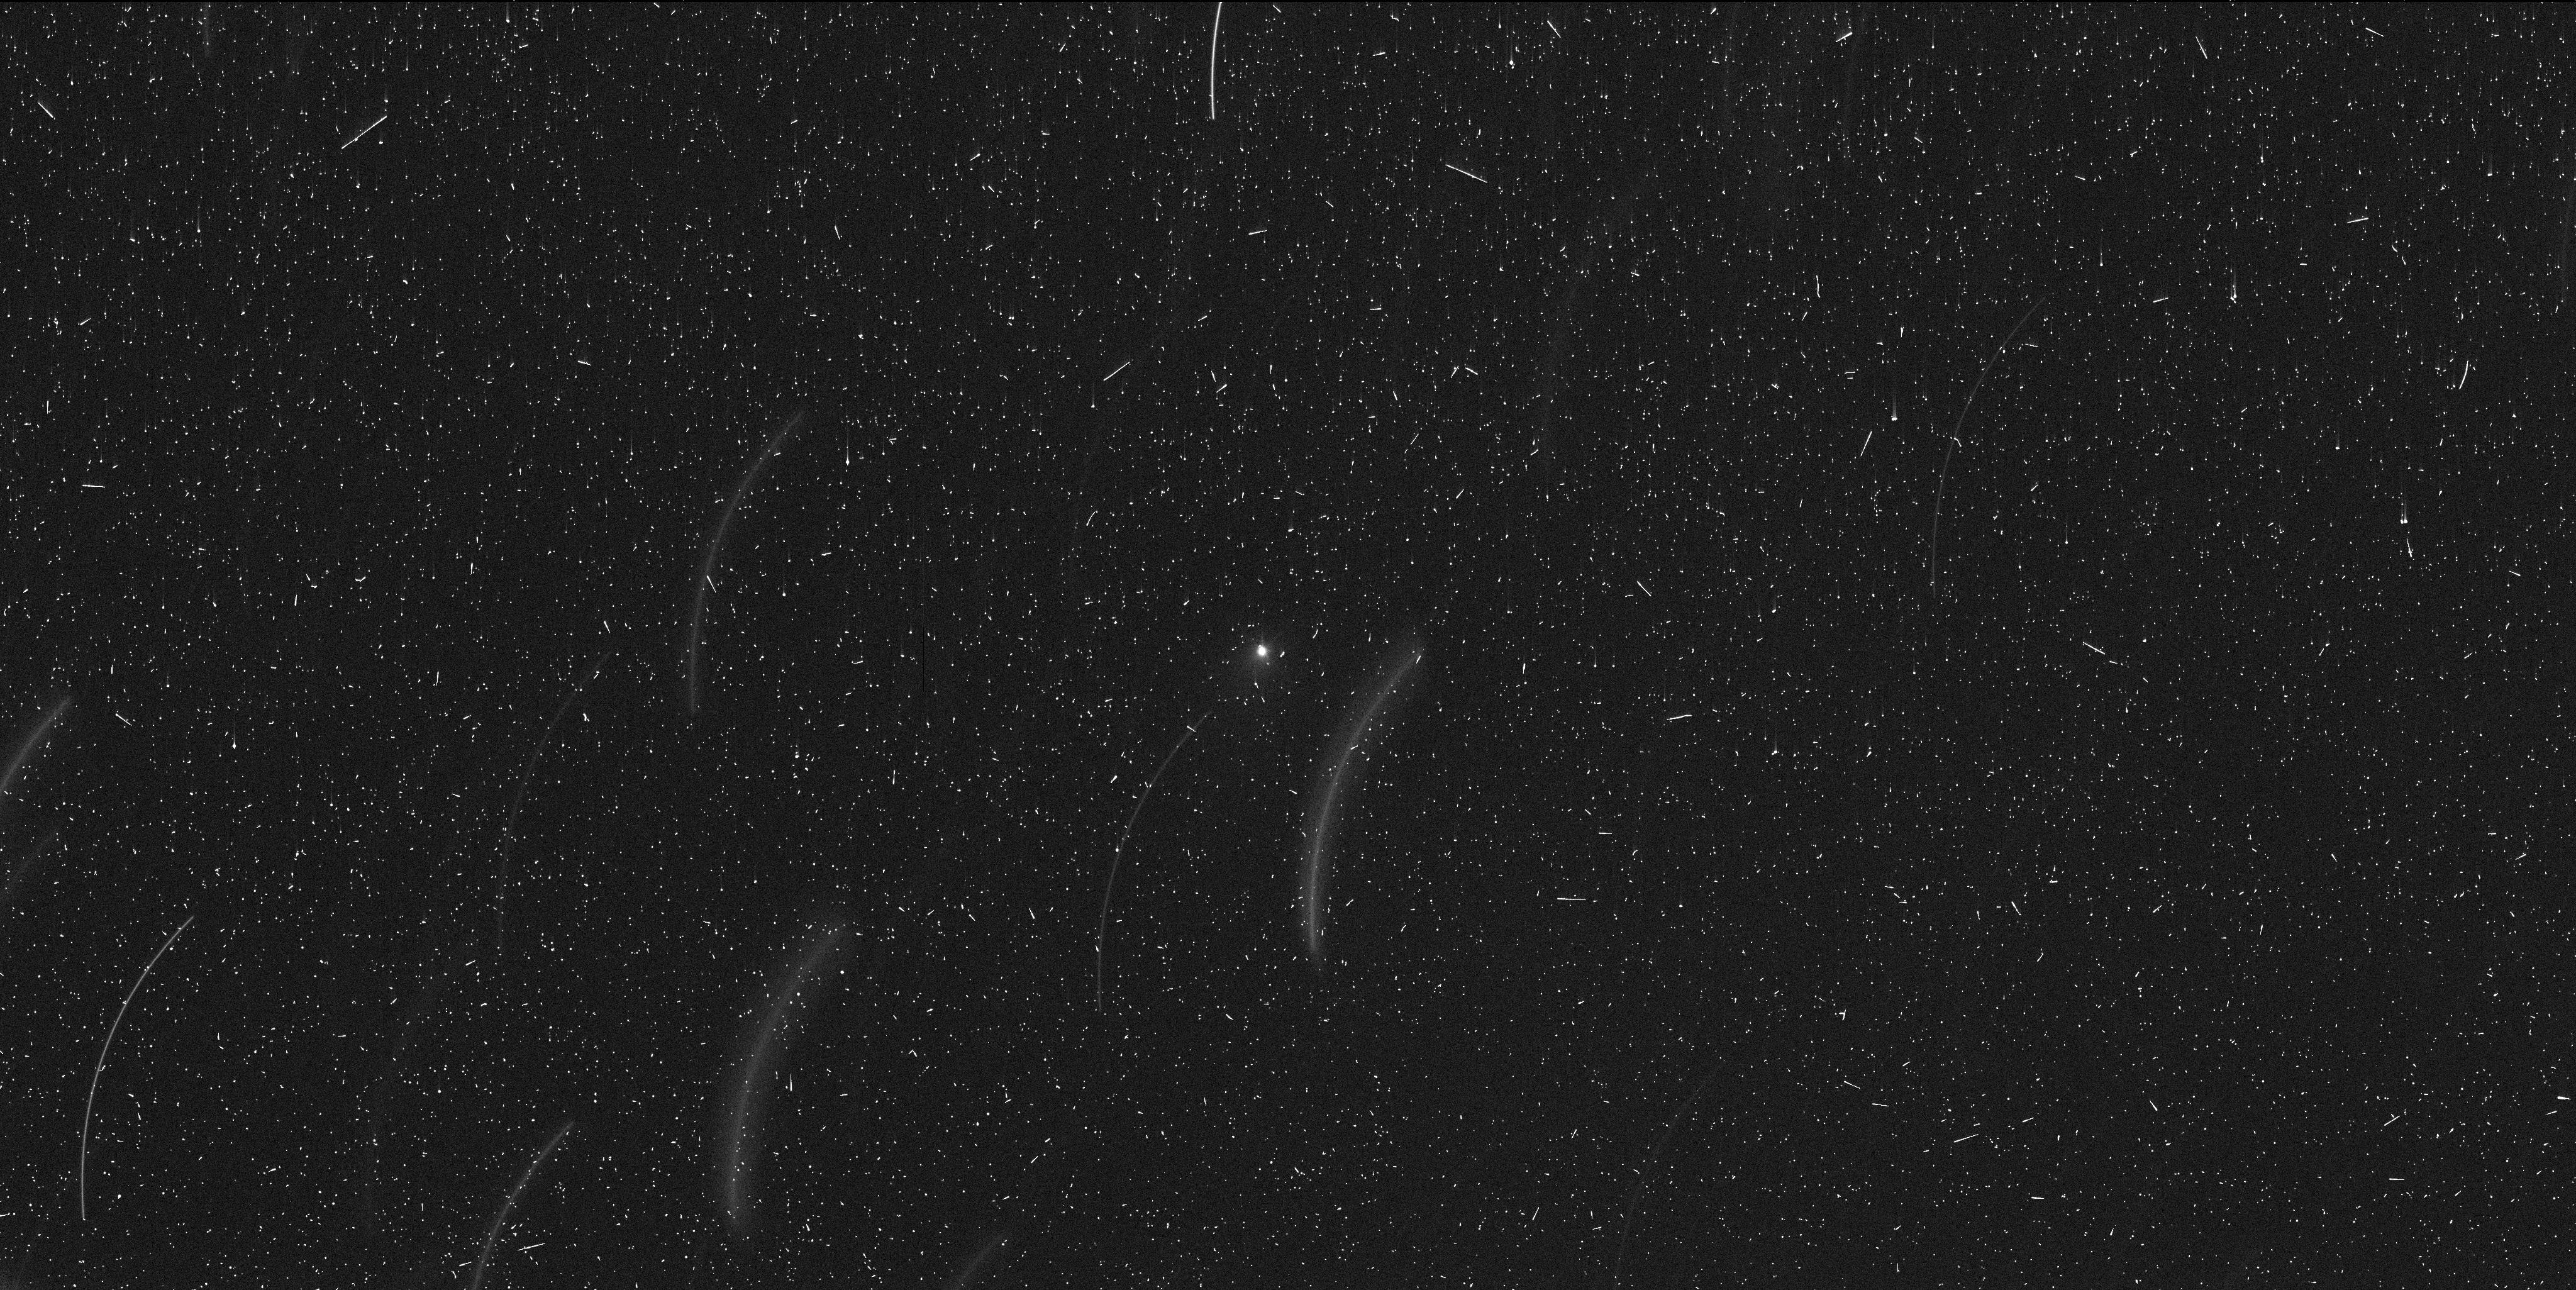
Target: 289P-20200129
Instrument: WFC3/UVIS
Filter: F350LP
Exposure: 13 min
Observation ID: ie1q16qwq

Rising from Ashes or Dying Flash? 289P/Blanpain After Its 2013 Mega Outburst (PI: Ye, Quanzhi)

Comet 289P/Blanpain is one of the few well-established examples of cometary fragmentation. It was first discovered in 1819 during a large outburst, and was briefly observed in 2003 and again in 2013 during another large outburst. The mechanism that drove the 1819 and 2013 outbursts is unknown. 289P will pass 0.09 AU from the Earth in January 2020, which will be its closest approach to the Earth until at least 2198. Here we request 8 HST orbits to conduct deep imaging sessions on 289P, in order to determine the curretn state of the comet and to search for fragments near the predicted nucleus position.